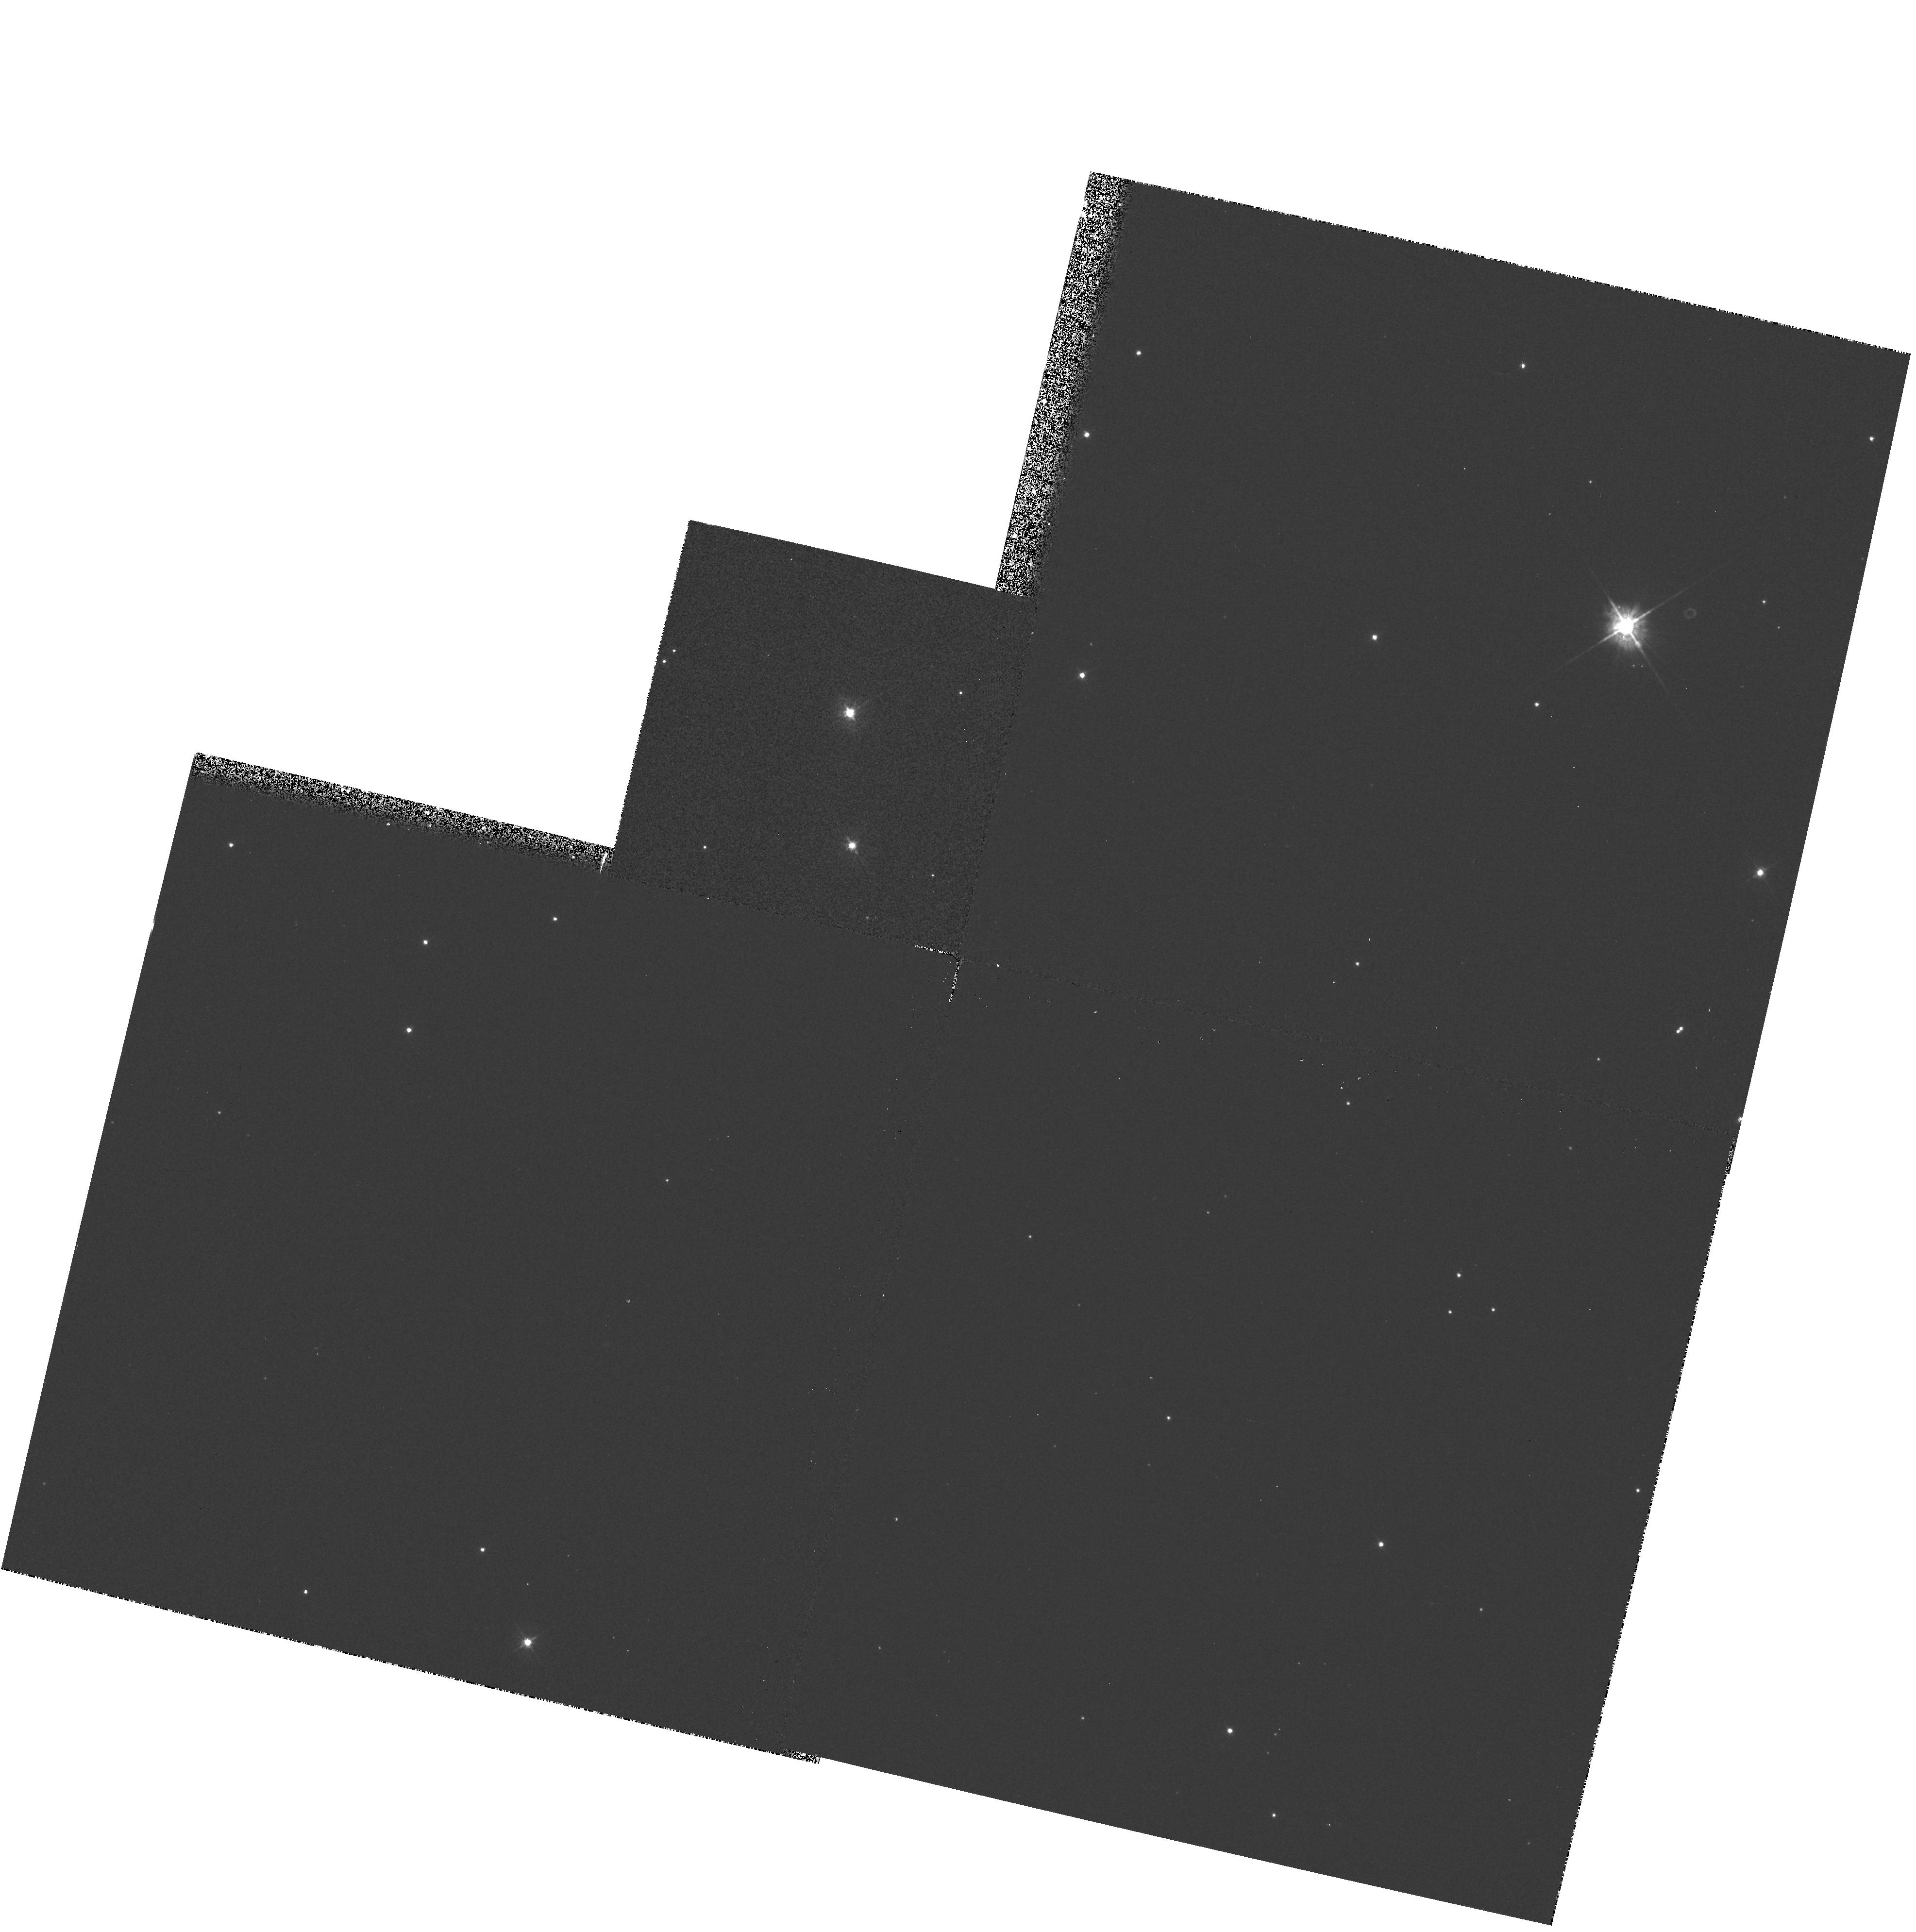
Target: TPYX. Instrument: WFPC2/PC. Filter: F450W. Exposure: 6 min. Observation ID: hst_5482_01_wfpc2_pc_f450w_u26h01

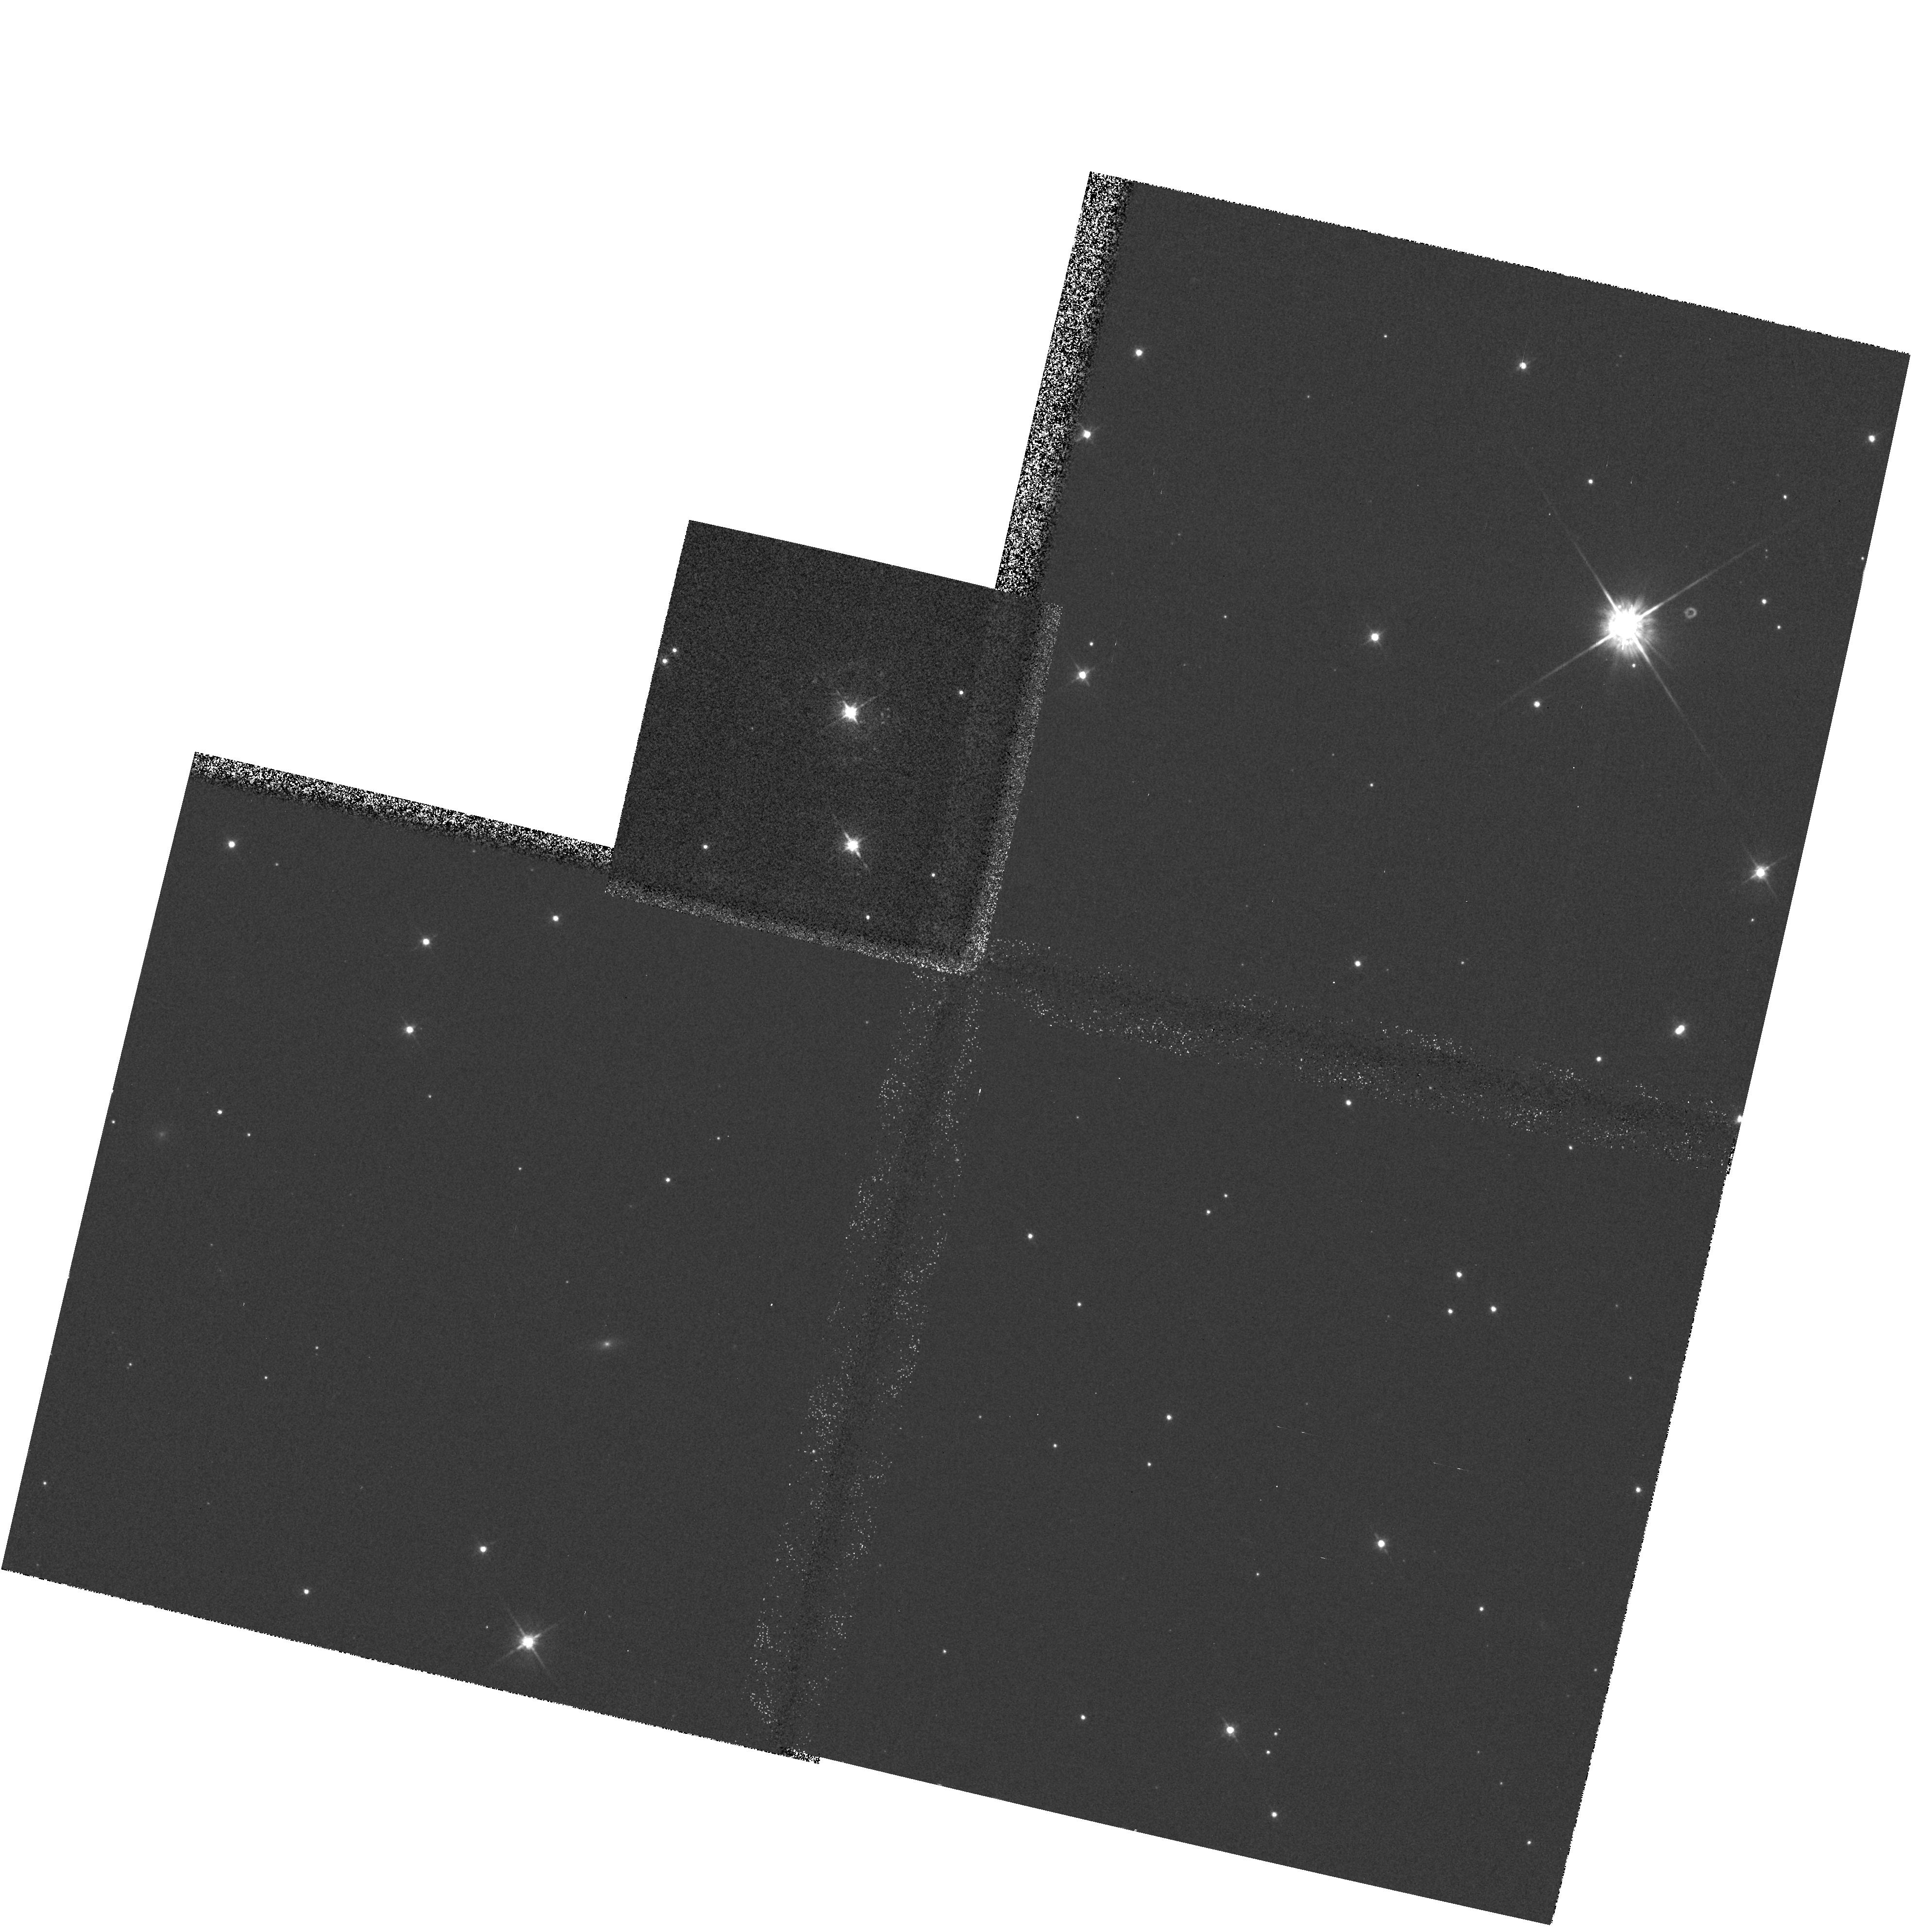
Target: TPYX. Instrument: WFPC2/PC. Filter: F622W. Exposure: 6 min. Observation ID: hst_5482_01_wfpc2_pc_f622w_u26h01

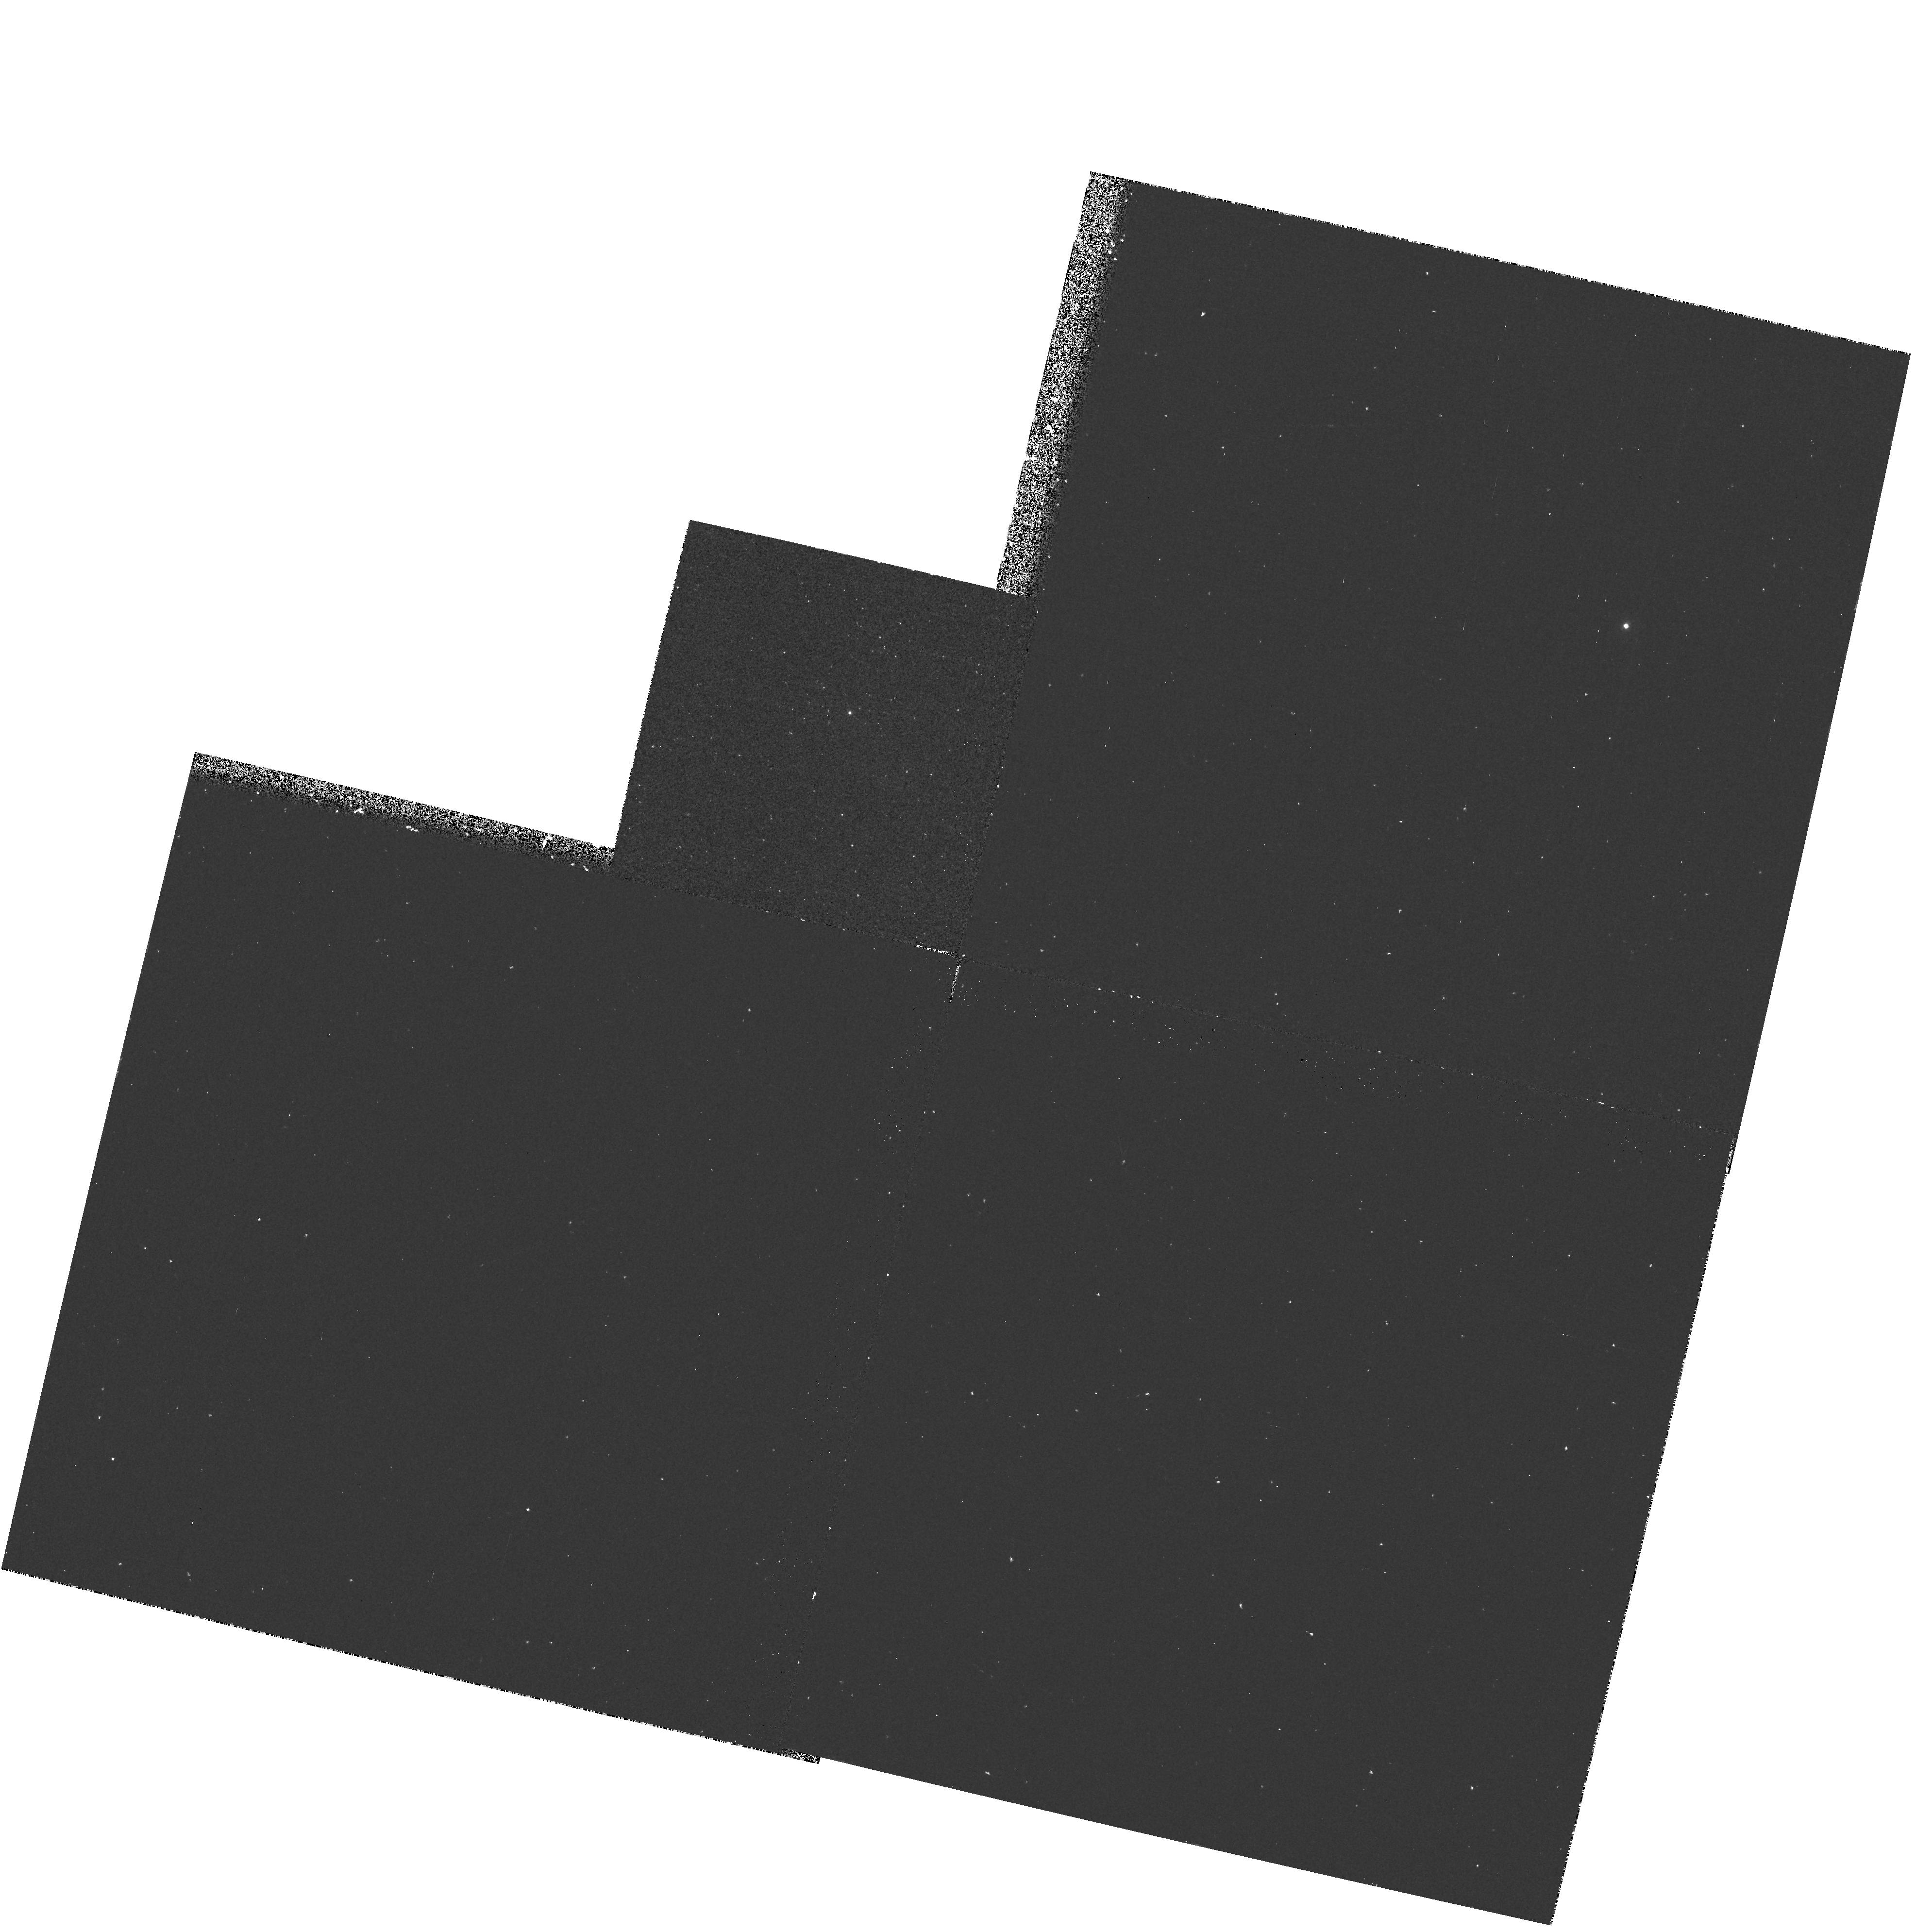
Target: TPYX. Instrument: WFPC2/PC. Filter: F375N. Exposure: 30 min. Observation ID: hst_5482_01_wfpc2_pc_f375n_u26h01

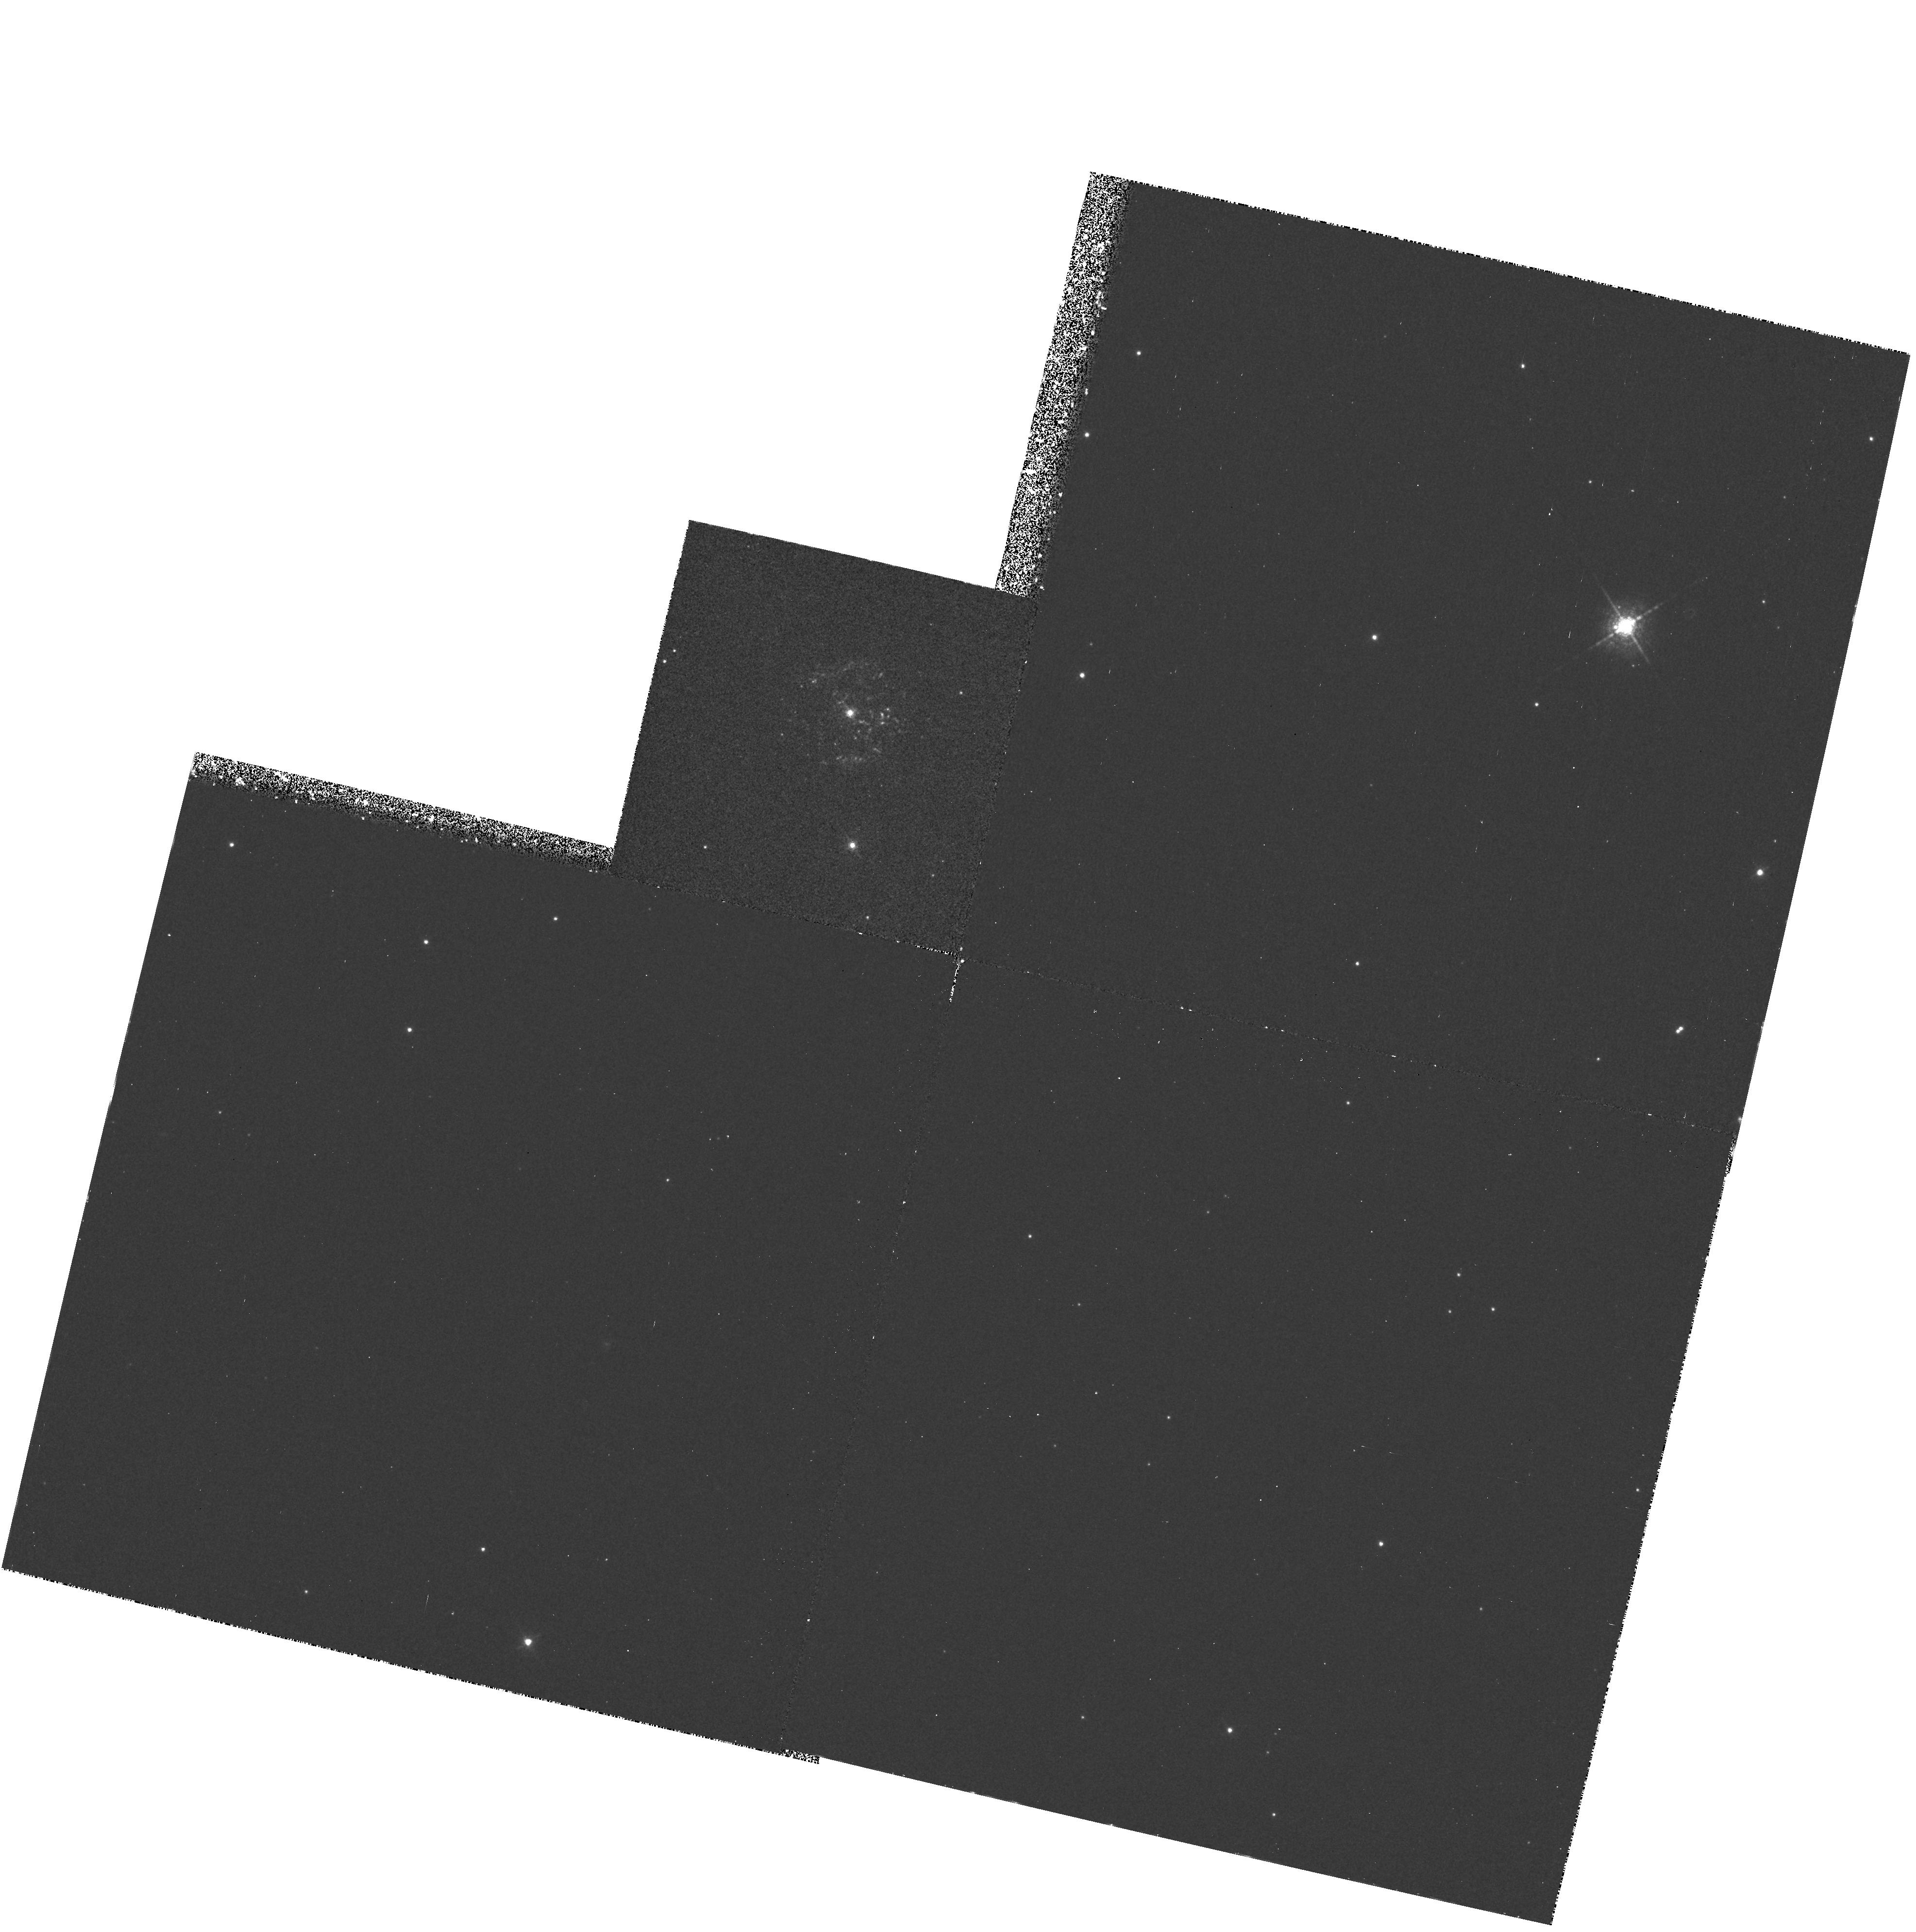
Target: TPYX. Instrument: WFPC2/PC. Filter: F658N. Exposure: 40 min. Observation ID: hst_5482_01_wfpc2_pc_f658n_u26h01

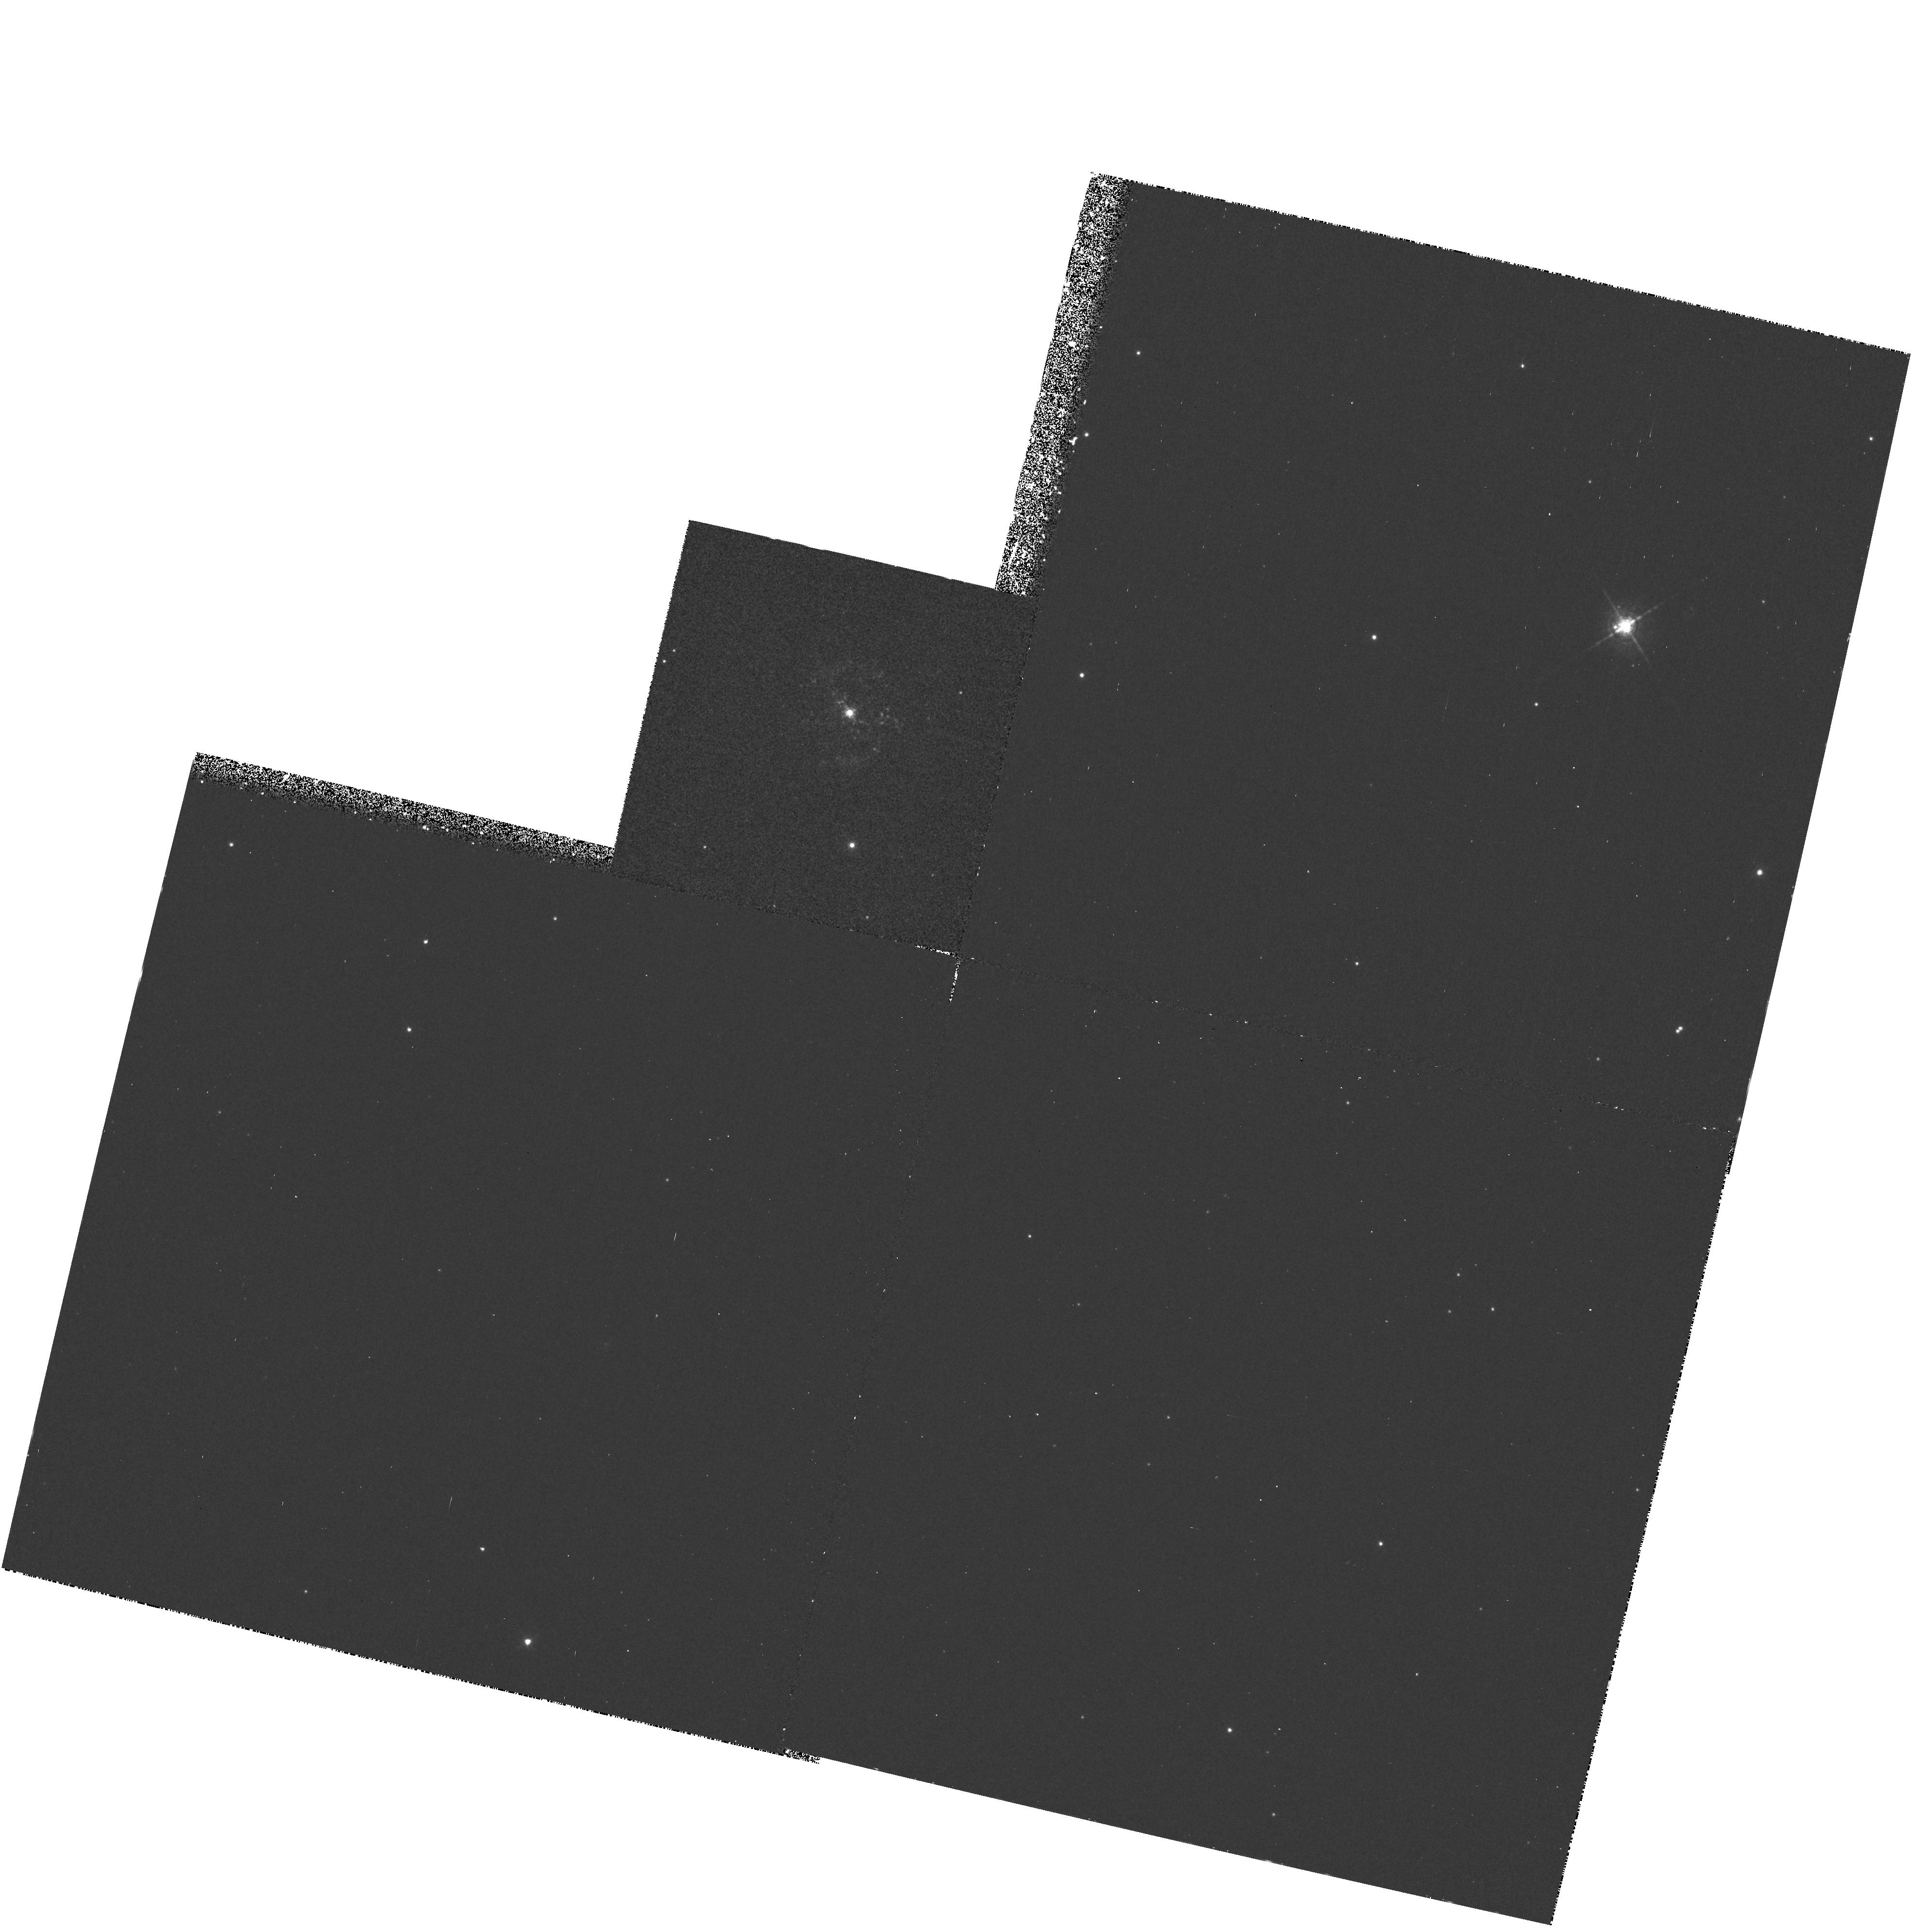
Target: TPYX. Instrument: WFPC2/PC. Filter: F656N. Exposure: 40 min. Observation ID: hst_5482_01_wfpc2_pc_f656n_u26h01

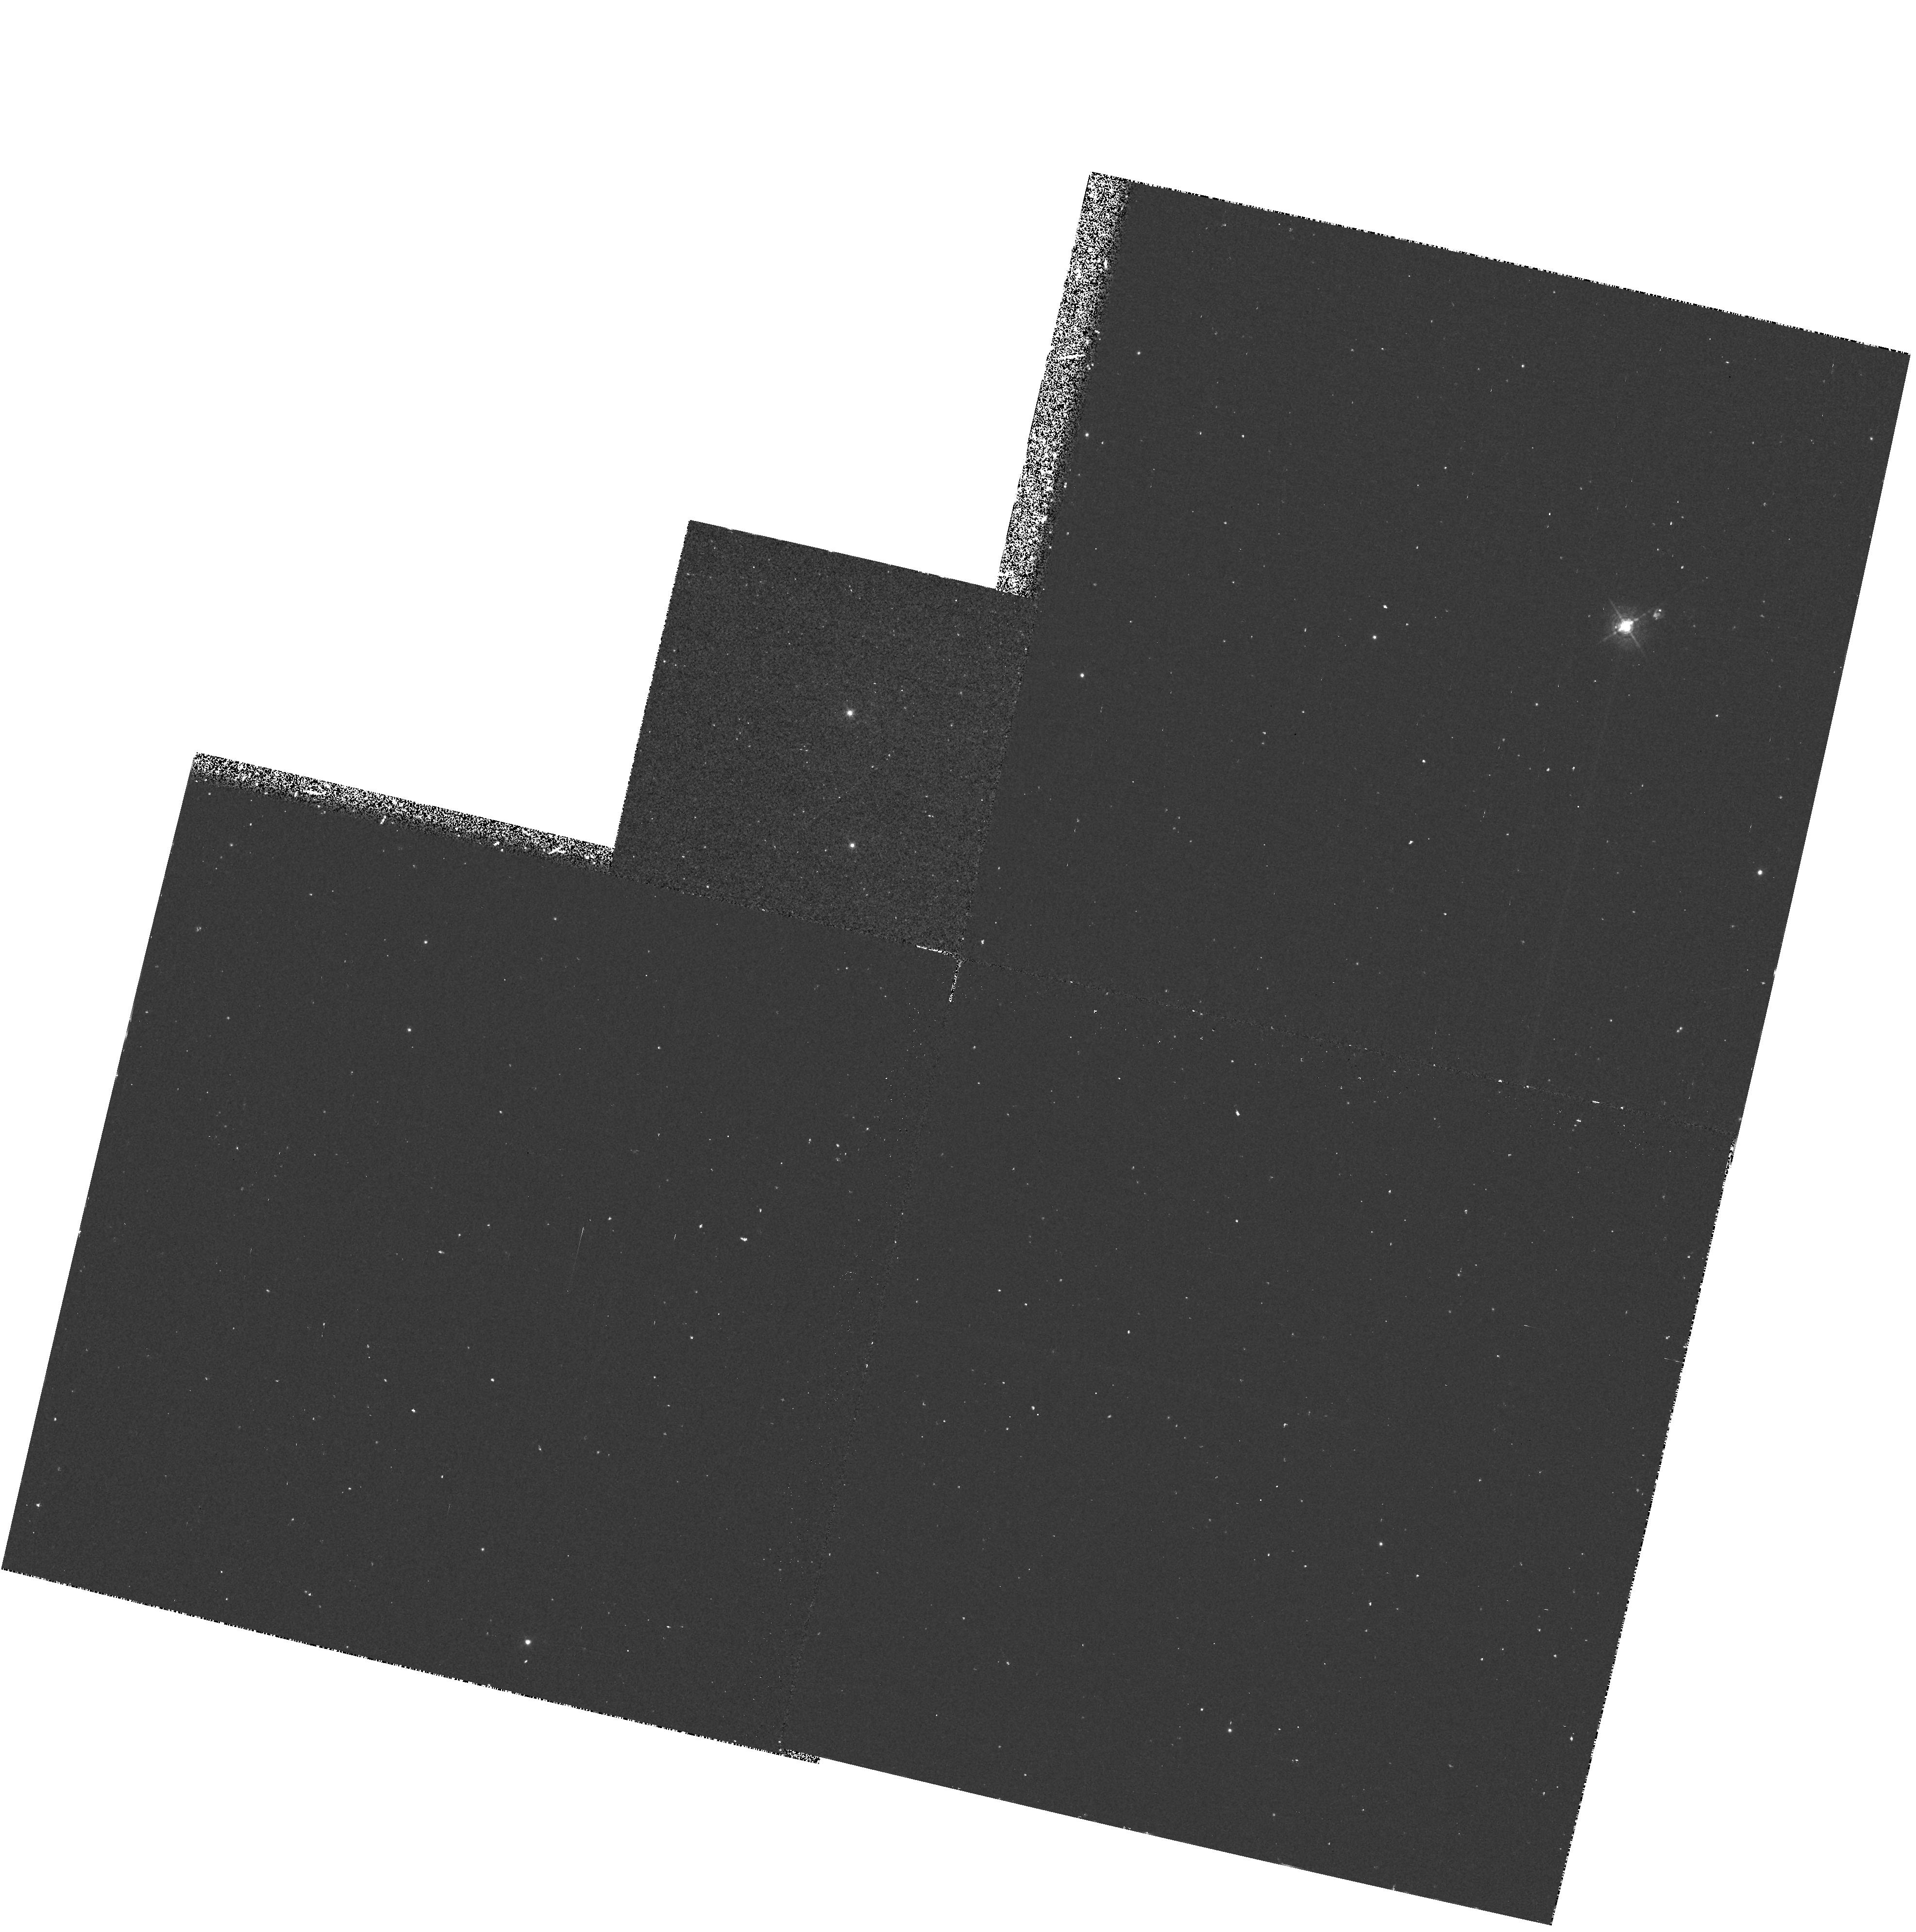
Target: TPYX. Instrument: WFPC2/PC. Filter: F502N. Exposure: 30 min. Observation ID: hst_5482_01_wfpc2_pc_f502n_u26h01

HIGH RESOLUTION IMAGERY OF THE RECURRENT NOVA T PYXS NEXT ERUPTION  CYCLE4MEDIUM (PI: Shara, Michael)

The recurrent nova T Pyxidis displays at least three concentric shells from its most recent eruptions (1920, 1944, and 1966). It is one of only a dozen novae with known shells, and the only recurrent nova with clearly resolved circumstellar matter. A unique and once-only opportunity will exist during T Pyxidis' next eruption (now overdue) to determine 1) The uniformity and isotropy of material (both dust and different chemical elements) ejected in previous eruptions, and 2) The smallest structures formed in nova eruptions. The Planetary Camera will be used to obtain narrowband Hydrogen, Helium, Nitrogen and Oxygen images, as well as broadband images. These will be used to search for fluorescence and reflection light echoes from, and small-scale structure in the nova circumstellar gas and dust ejecta. We note that this proposal was granted HST time during cycle 1. The time was rescinded after the spherical aberration problem was discovered. The refurbished HST and WFPCII will be able to carry out all the scientific goals of the original proposal.